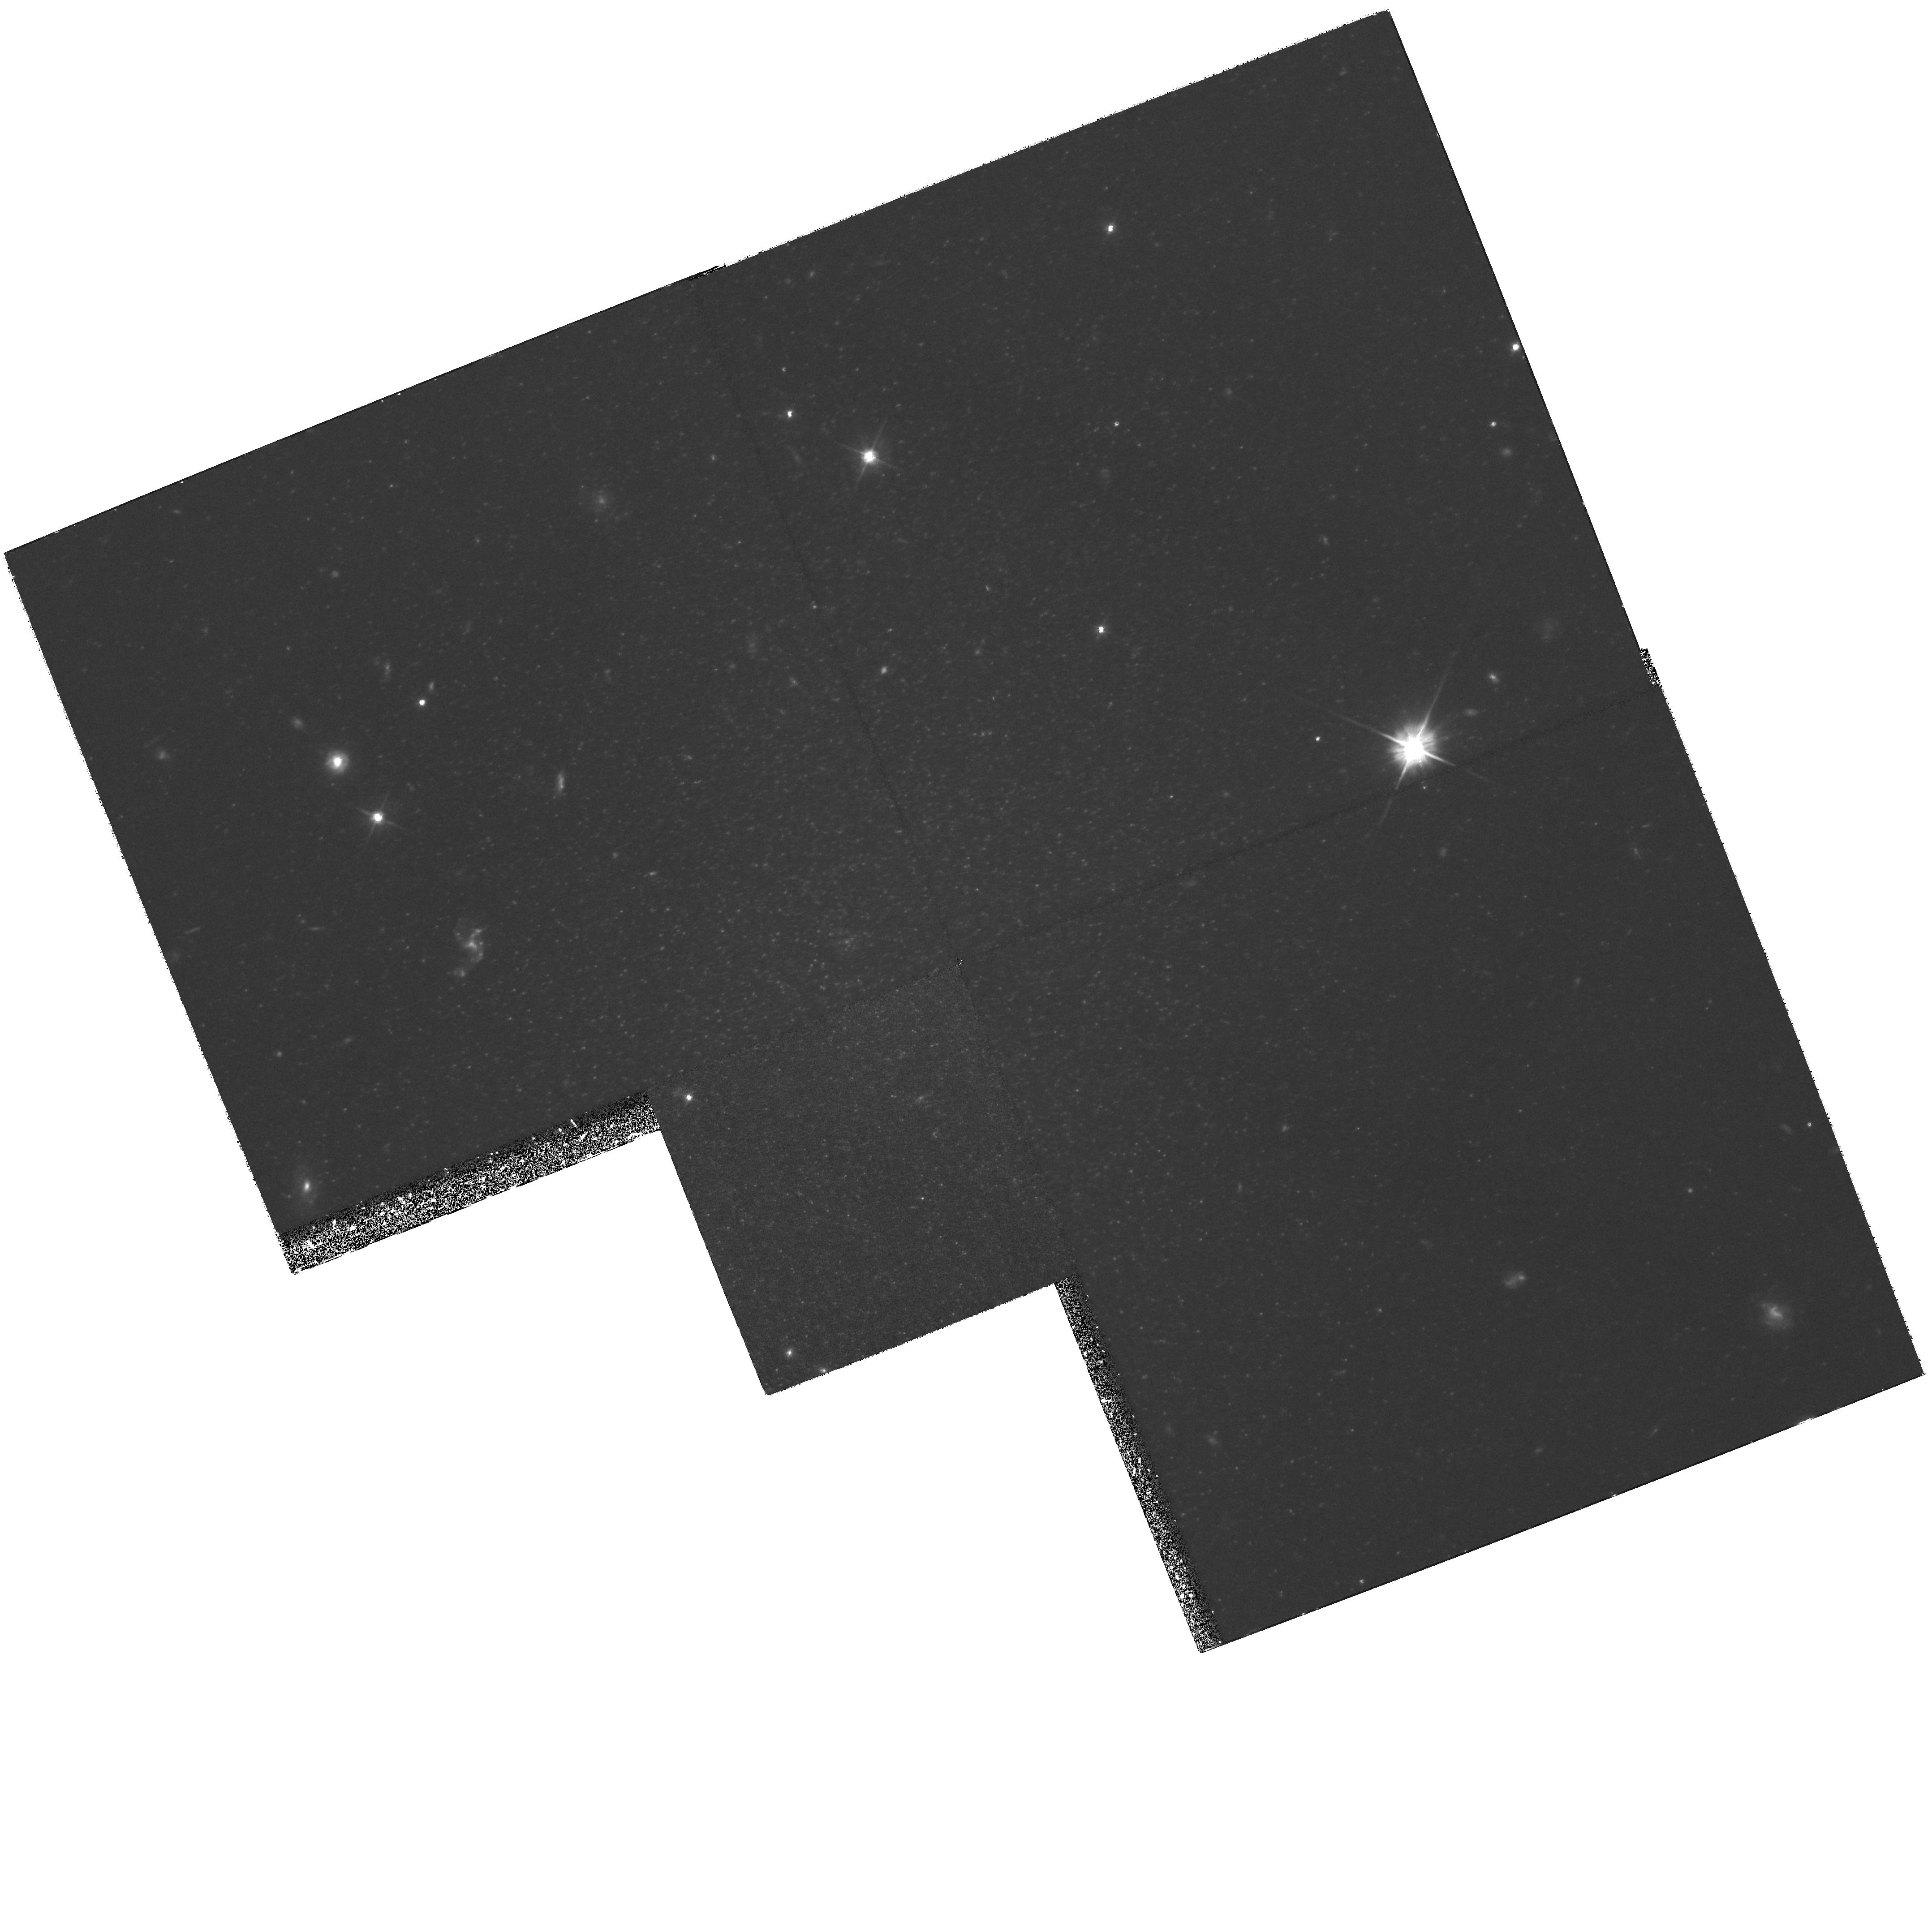
Target: DDO44. Instrument: WFPC2/PC. Filter: F555W. Exposure: 3.6 h. Observation ID: hst_8137_02_wfpc2_pc_f555w_u5a902

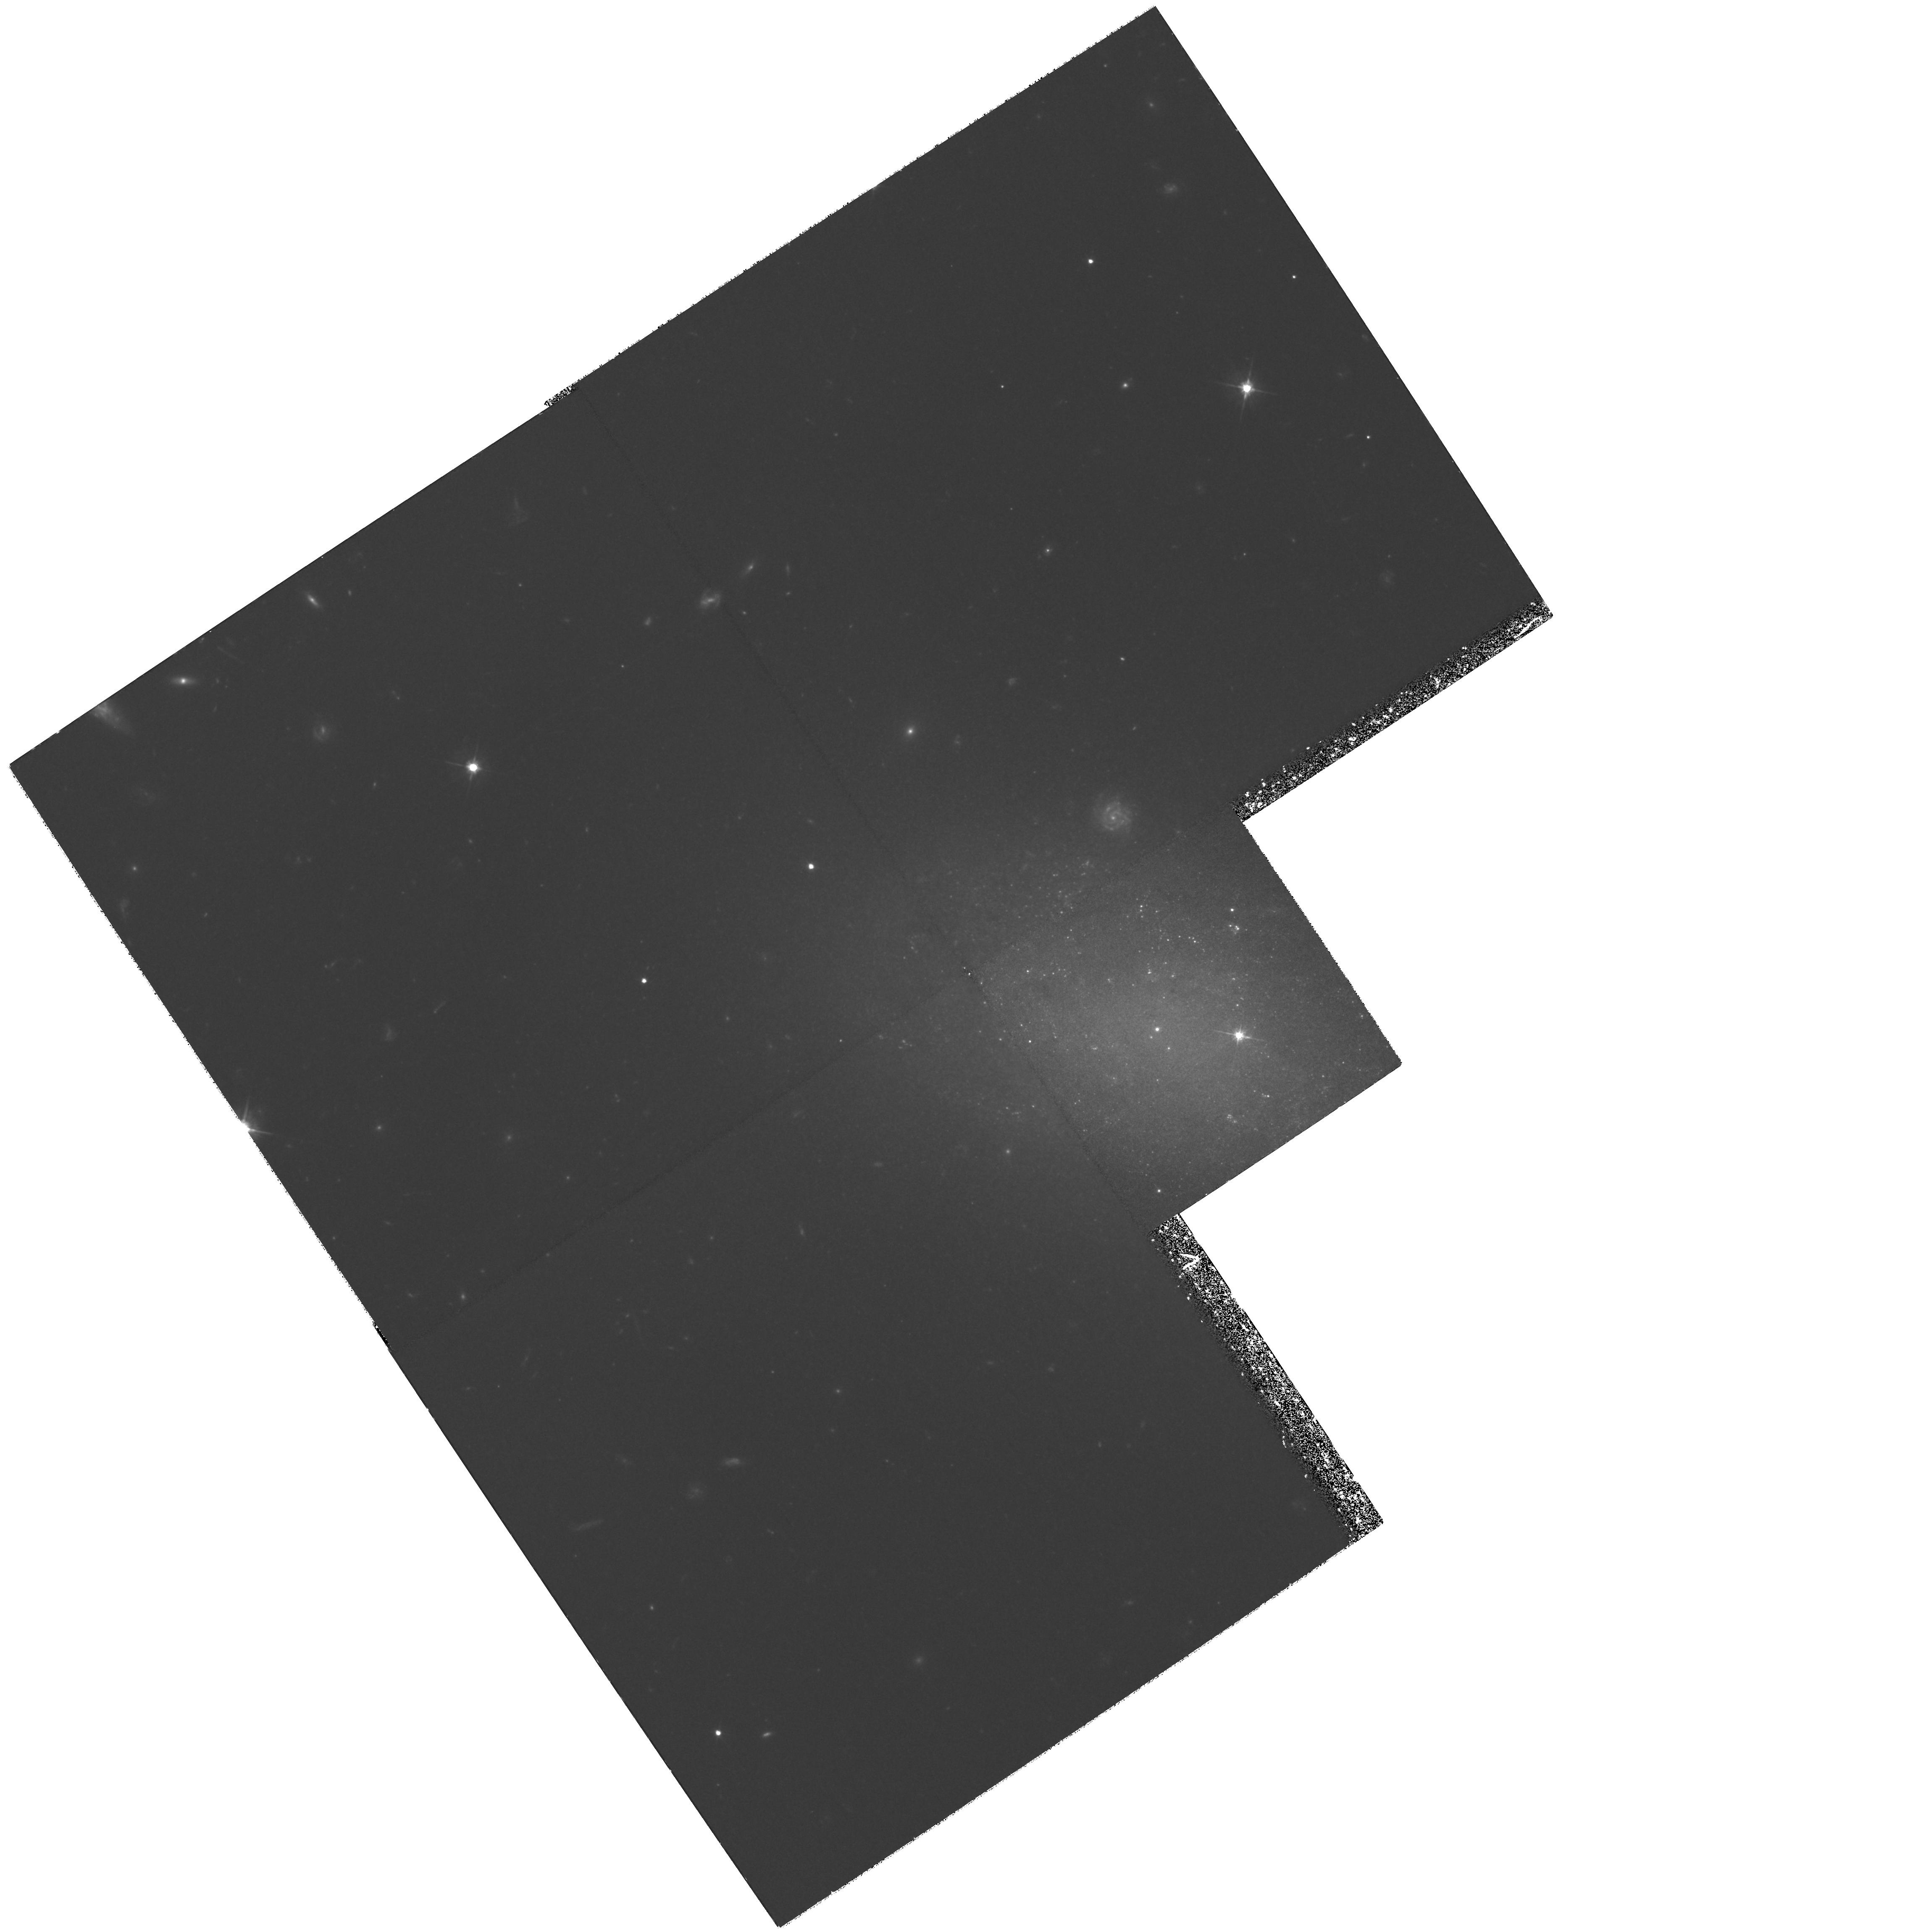
Target: UGC4998. Instrument: WFPC2/PC. Filter: F555W. Exposure: 3.6 h. Observation ID: hst_8137_01_wfpc2_pc_f555w_u5a901

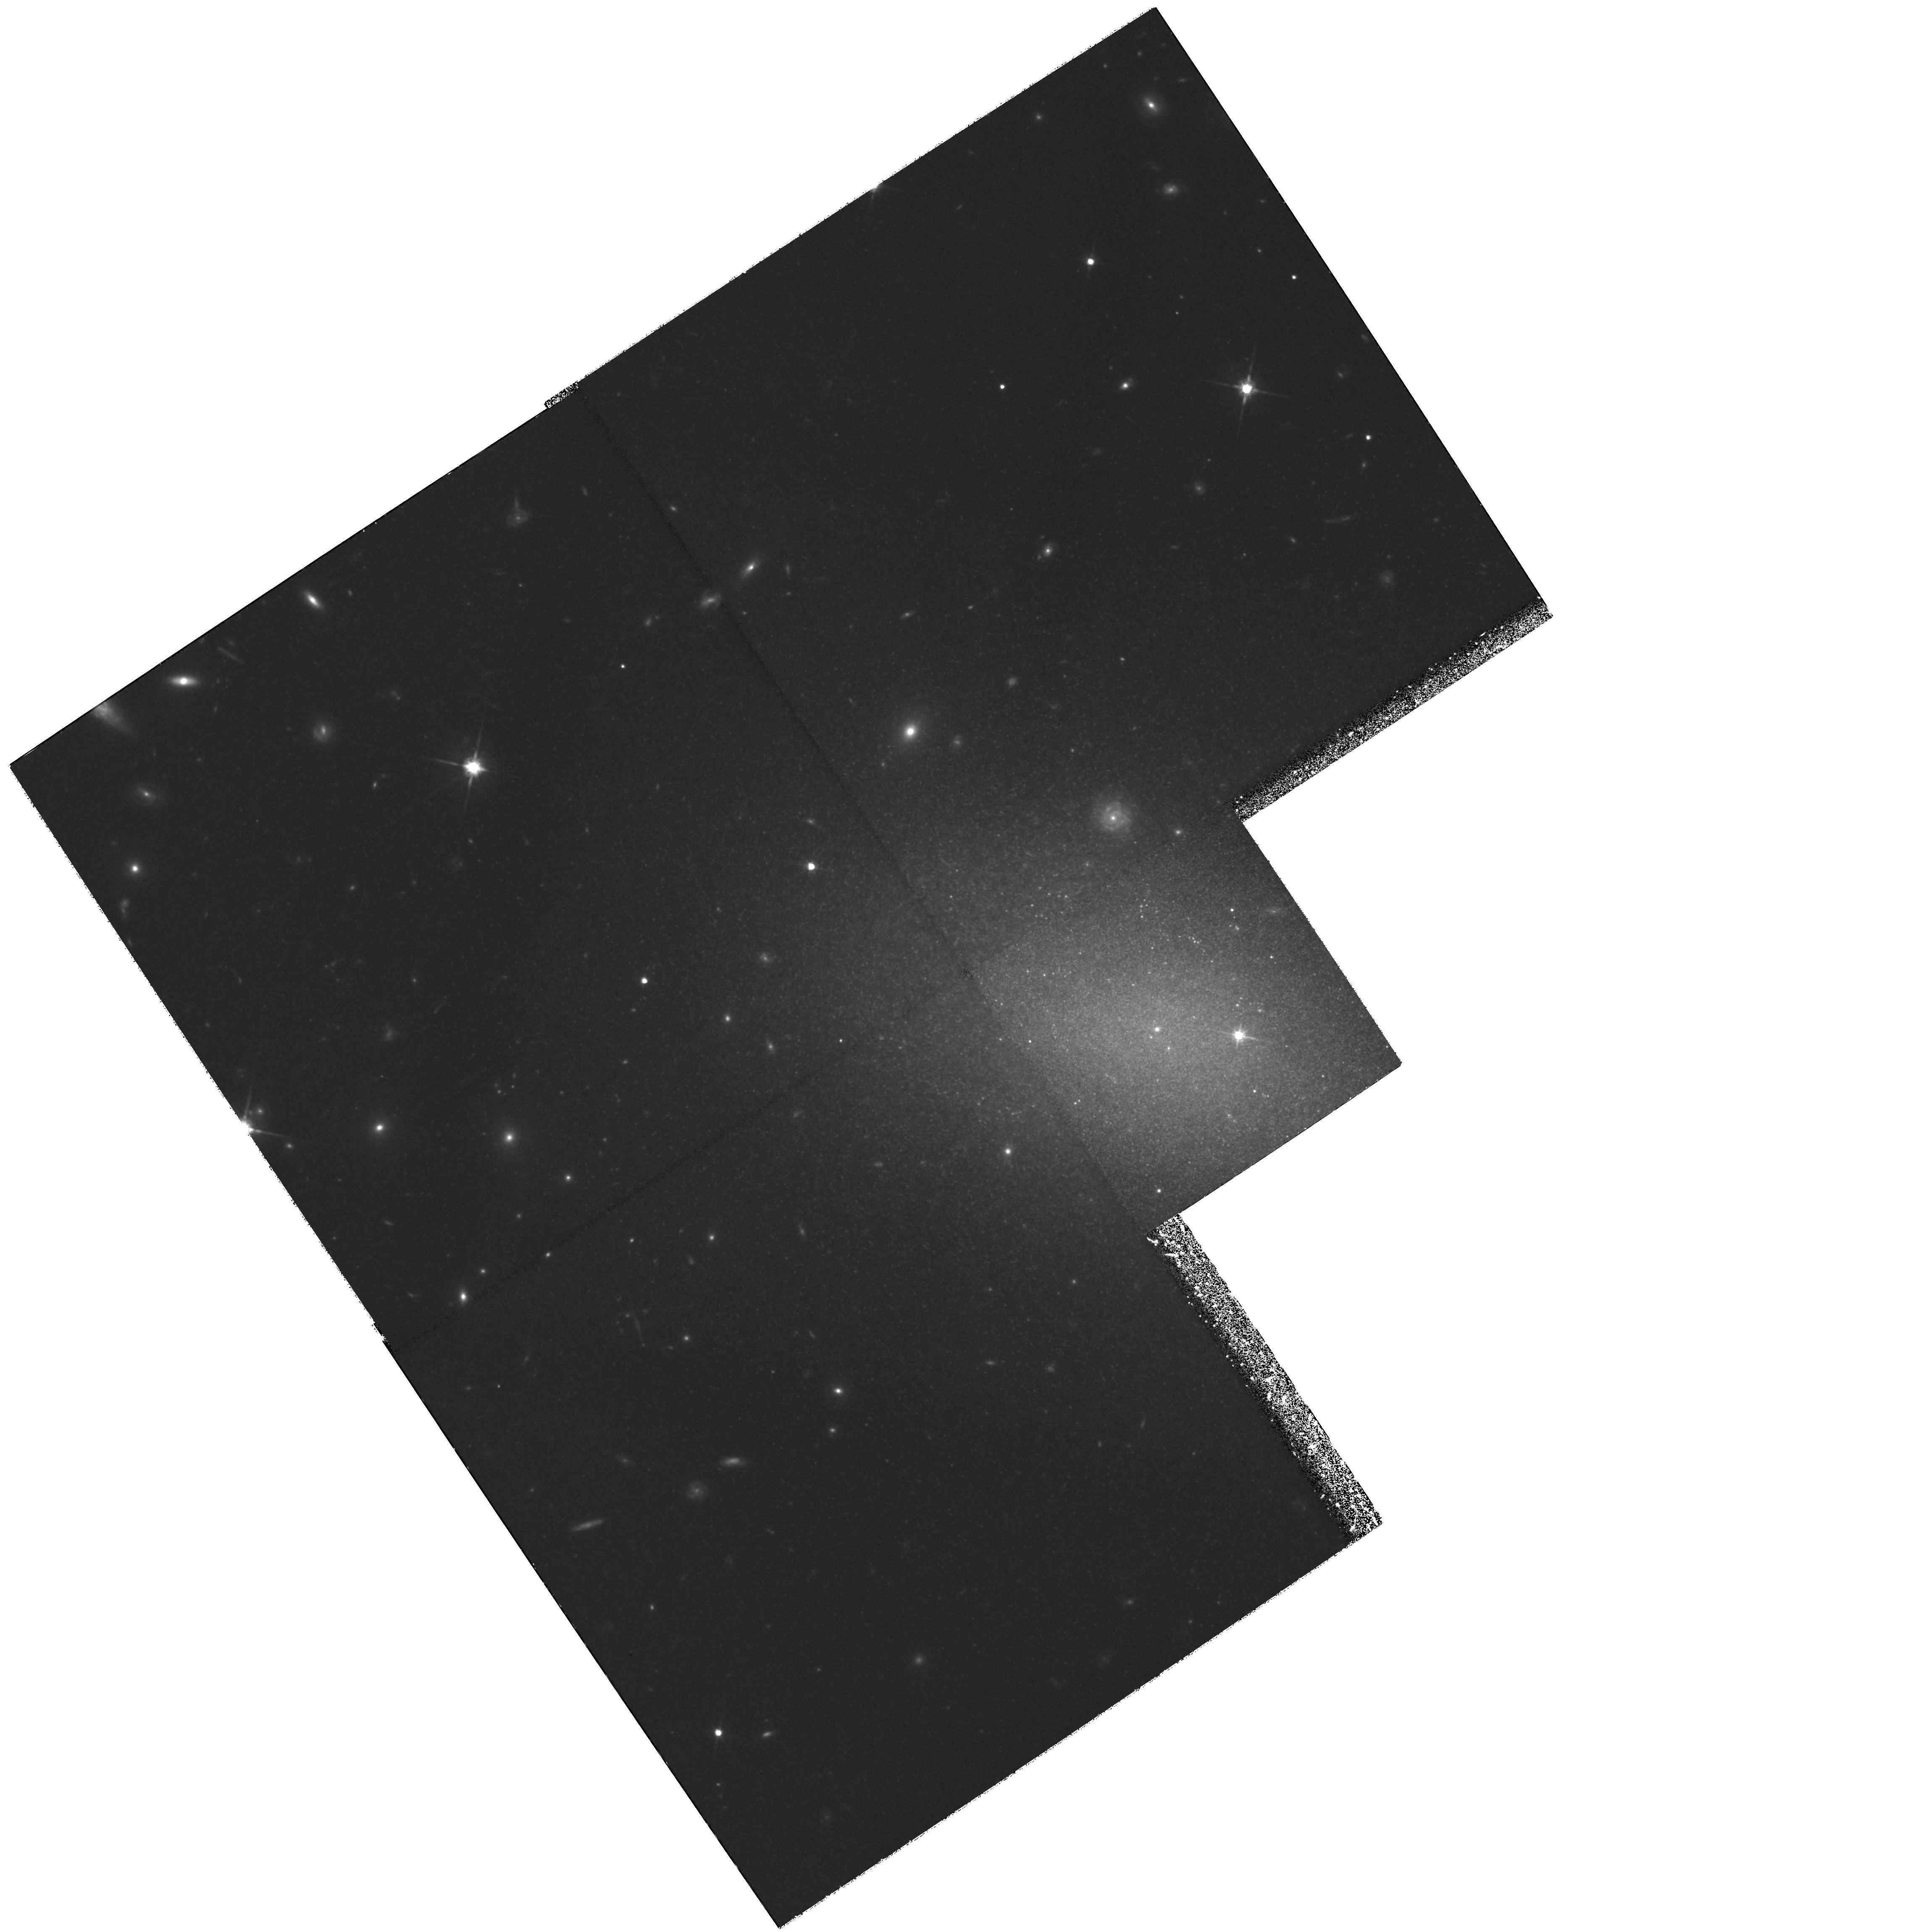
Target: UGC4998. Instrument: WFPC2/PC. Filter: F814W. Exposure: 3.7 h. Observation ID: hst_8137_01_wfpc2_pc_f814w_u5a901

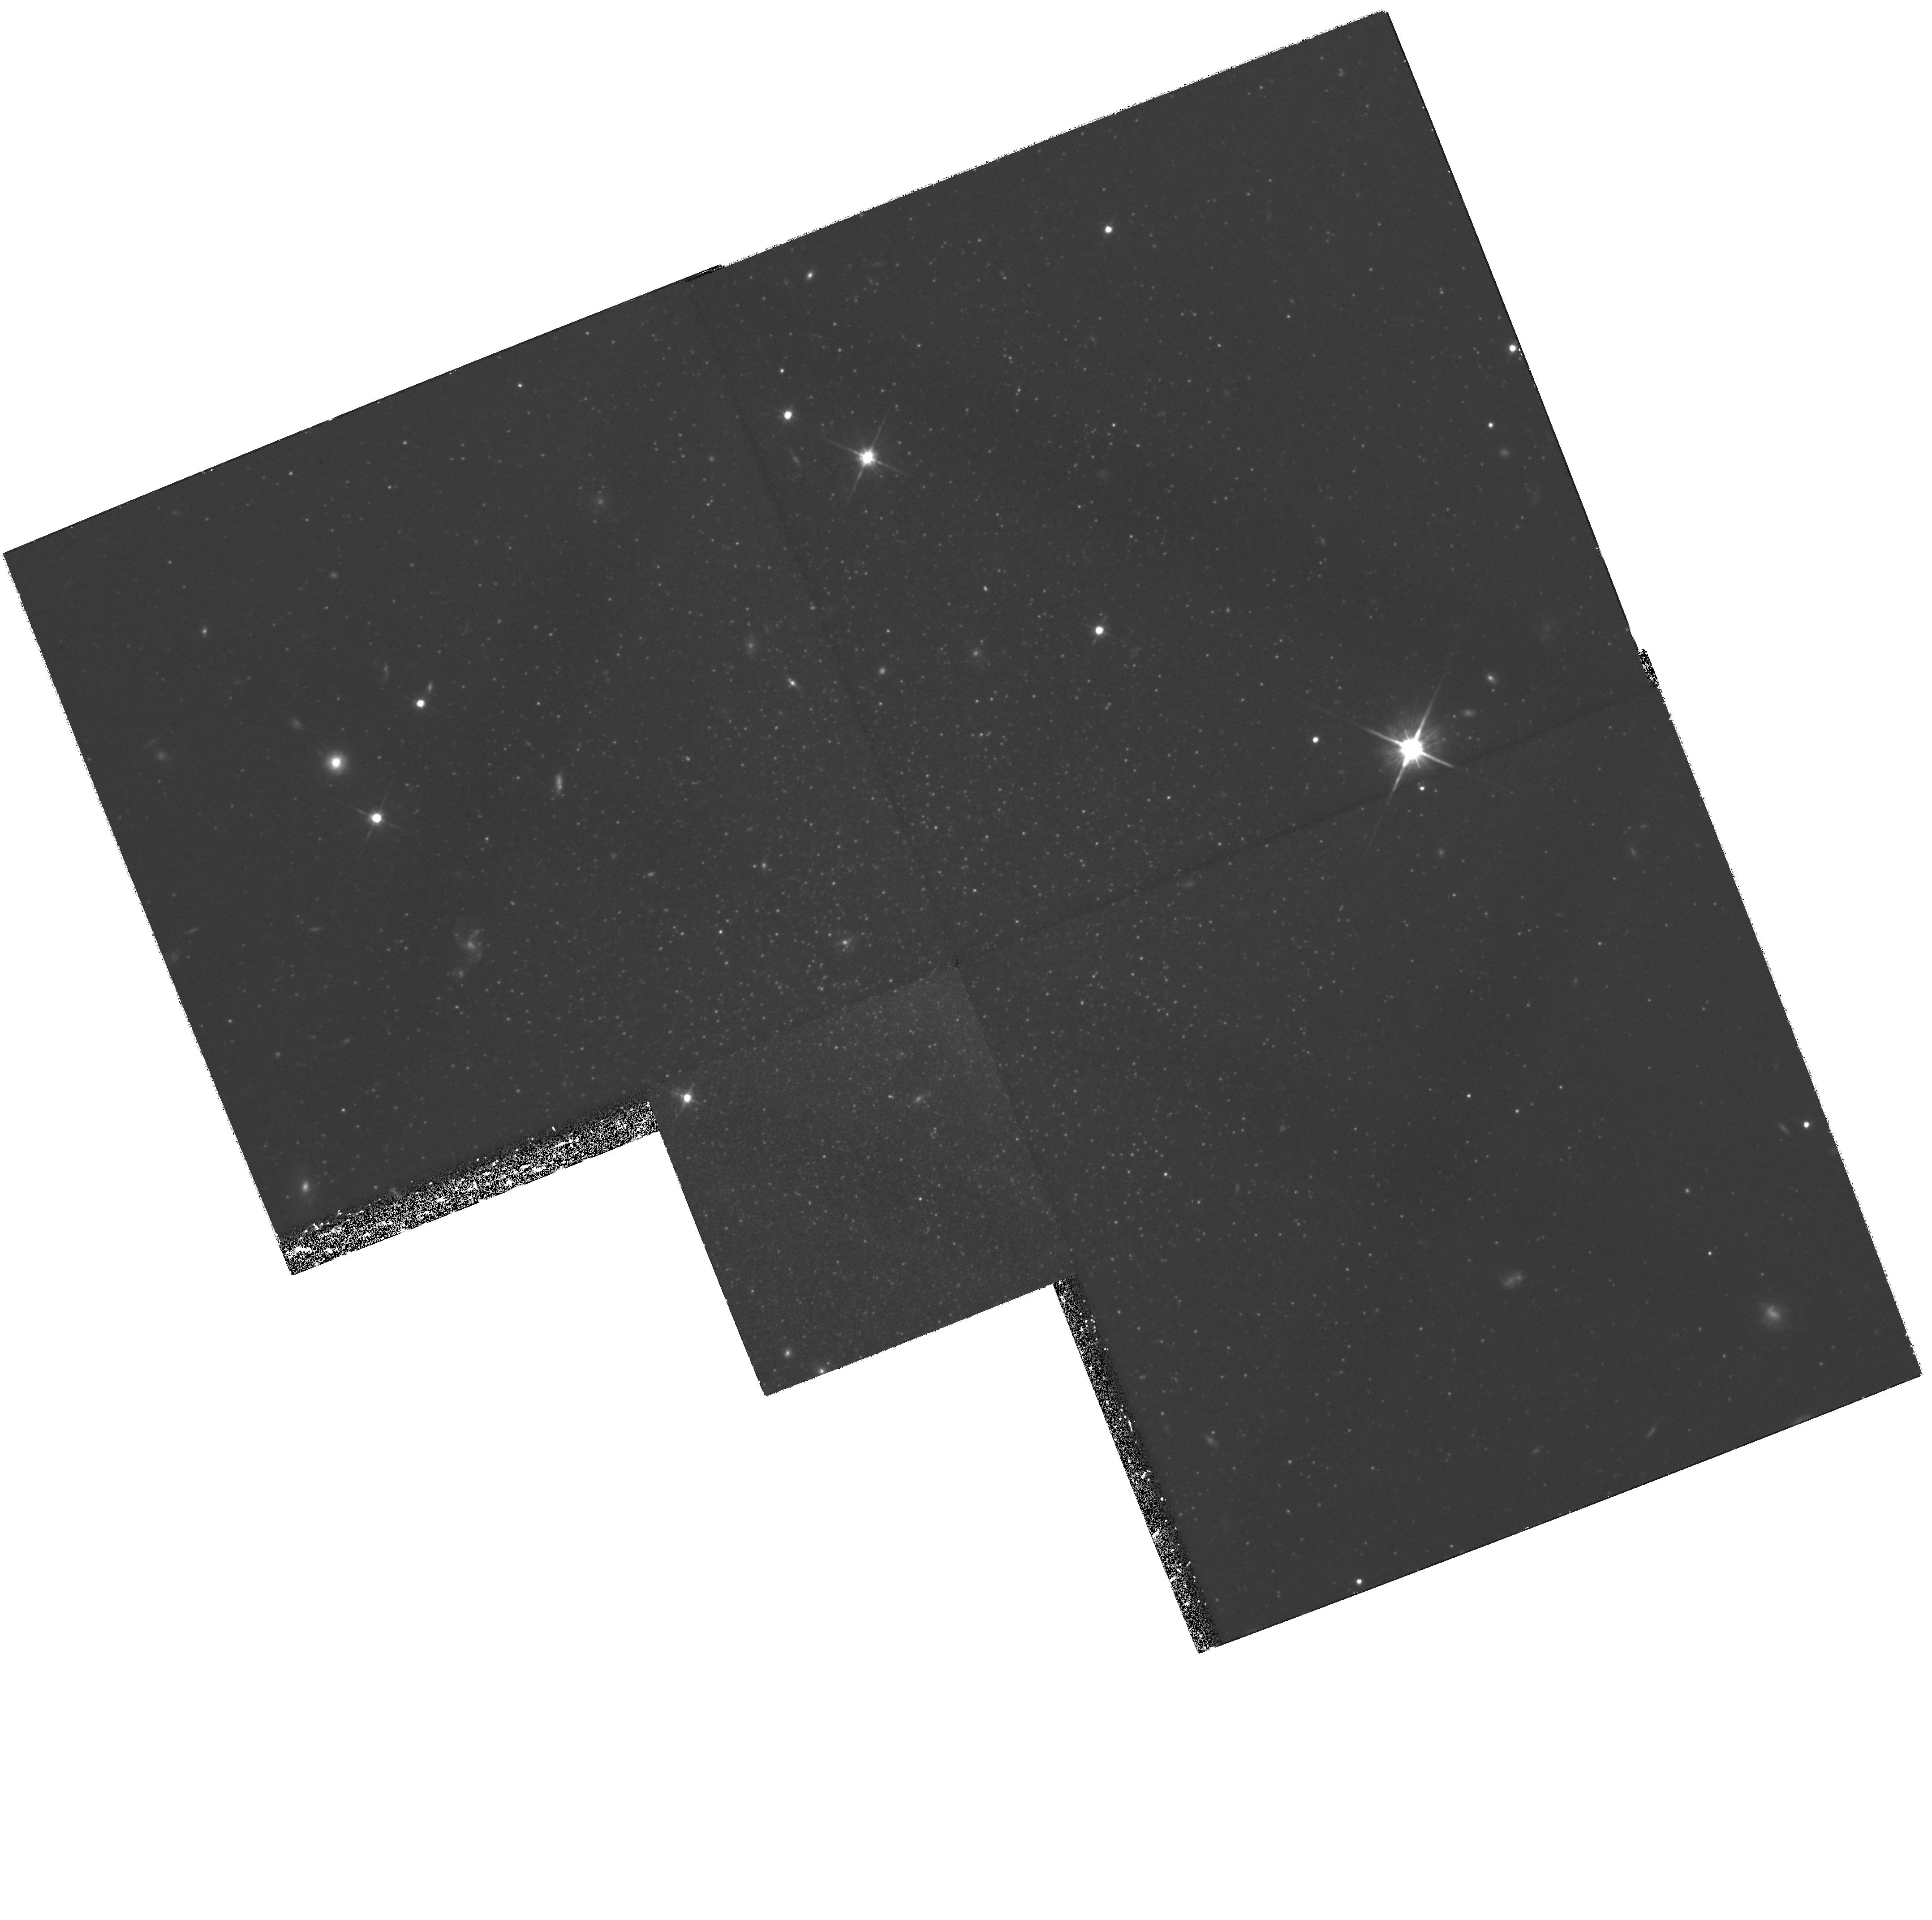
Target: DDO44. Instrument: WFPC2/PC. Filter: F814W. Exposure: 3.3 h. Observation ID: hst_8137_02_wfpc2_pc_f814w_u5a902

Intermediate-Age Dwarf Spheroidal Galaxies in the M81 Group (PI: Mateo, Mario L.)

A major goal of stellar populations studies of galaxies is to reconstruct the star-formation history (SFH) of the Local Universe via observations of the SFHs of individual, nearby galaxies and compare the result with the SFH history derived from high-redshift galaxies. This task is nearly complete in the Local Group (LG), but the agreement with high redshift observations is poor. Perhaps more local galaxies must be measured to achieve a representative sample. We propose to help enlarge the sample of nearby galaxies with good SFH determinations by obtaining deep V, I WFPC2 observations of UGC 4998 and DDO 44, both early-type dwarf members of the M 81 group that exhibit clear signs of young and intermediate-age populations. These galaxies are complementary to the mostly old, low-surface brightness M81 dwarfs observed to date with HST. Our observations will also allow us to (a) identify radial population gradients as a function of time in both galaxies, (b) determine their ba sic chemical properties, (c) critically compare distances derived using surface-brightness fluctuations in ground-based data, with distances derived from the HST data using the tip of the red giant branch, (d) place the galaxies in the global relations for other early-type systems that relate metallicity, size, surface brightness and luminosity, and (e) in UGC 4998, compare the stellar populations of its nucleus and off-center globular cluster.